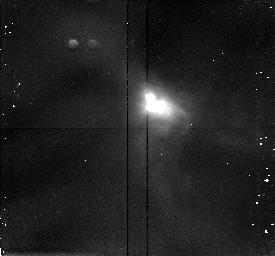
Target: IRAS16244-2432
Instrument: NICMOS/NIC2
Filter: F160W
Exposure: 13 min
Observation ID: n3z305010

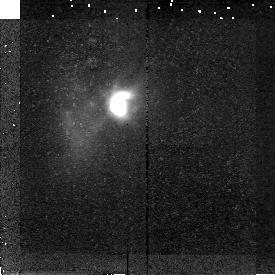
Target: IRAS04365+2535
Instrument: NICMOS/NIC2
Filter: F160W
Exposure: 19 min
Observation ID: n3z303010

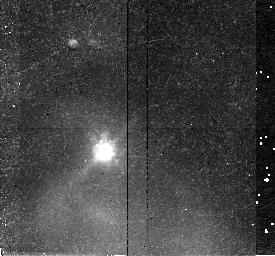
Target: IRAS04169+2702
Instrument: NICMOS/NIC2
Filter: F160W
Exposure: 30 min
Observation ID: n3z301010

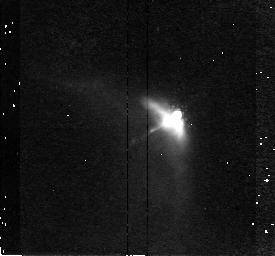
Target: IRAS04381+2540
Instrument: NICMOS/NIC2
Filter: F160W
Exposure: 43 min
Observation ID: n3z304010

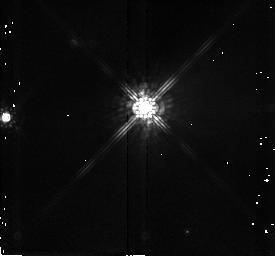
Target: STAR-162624-242448
Instrument: NICMOS/NIC2
Filter: F160W
Exposure: 1 min
Observation ID: n3z308010

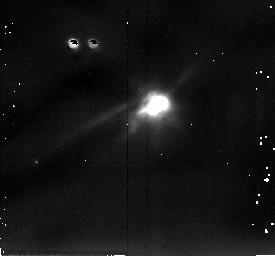
Target: IRAS04361+2547
Instrument: NICMOS/NIC2
Filter: F205W
Exposure: 4 min
Observation ID: n3z302020

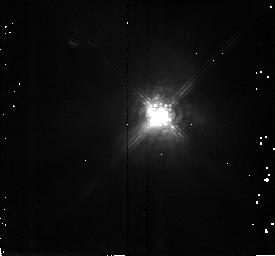
Target: STAR-162709-243718
Instrument: NICMOS/NIC2
Filter: F187W
Exposure: 4 min
Observation ID: n3z307030

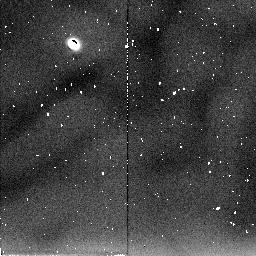
Target: STAR-162726-244050
Instrument: NICMOS/NIC2
Filter: F205W
Exposure: 2 min
Observation ID: n3z306040

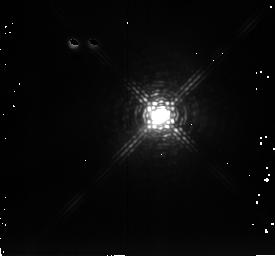
Target: STAR-162709-243718
Instrument: NICMOS/NIC2
Filter: F237M
Exposure: 2 min
Observation ID: n3z307040

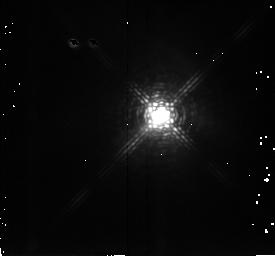
Target: STAR-162709-243718
Instrument: NICMOS/NIC2
Filter: F222M
Exposure: 2 min
Observation ID: n3z307050

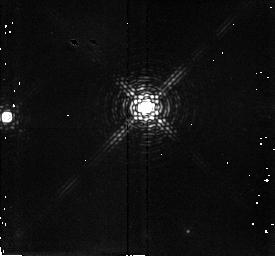
Target: STAR-162624-242448
Instrument: NICMOS/NIC2
Filter: F215N
Exposure: 4 min
Observation ID: n3z308050

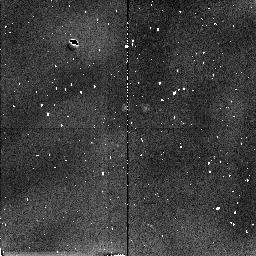
Target: STAR-162624-242448
Instrument: NICMOS/NIC2
Filter: F212N
Exposure: 4 min
Observation ID: n3z308070

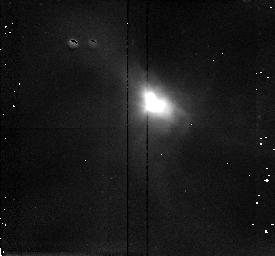
Target: IRAS16244-2432
Instrument: NICMOS/NIC2
Filter: F187W
Exposure: 6 min
Observation ID: n3z305030

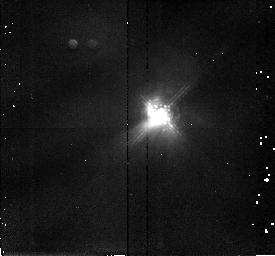
Target: STAR-162709-243718
Instrument: NICMOS/NIC2
Filter: F160W
Exposure: 4 min
Observation ID: n3z307010

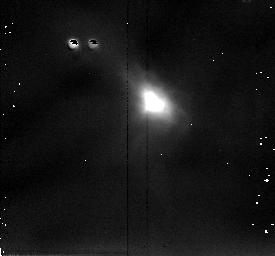
Target: IRAS16244-2432
Instrument: NICMOS/NIC2
Filter: F205W
Exposure: 2 min
Observation ID: n3z305020

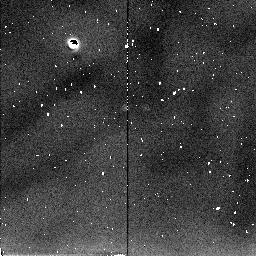
Target: STAR-162624-242448
Instrument: NICMOS/NIC2
Filter: F205W
Exposure: 1 min
Observation ID: n3z308060

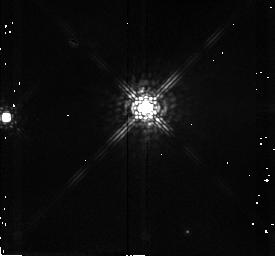
Target: STAR-162624-242448
Instrument: NICMOS/NIC2
Filter: F187W
Exposure: 1 min
Observation ID: n3z308030

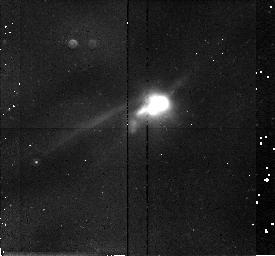
Target: IRAS04361+2547
Instrument: NICMOS/NIC2
Filter: F160W
Exposure: 9 min
Observation ID: n3z302010

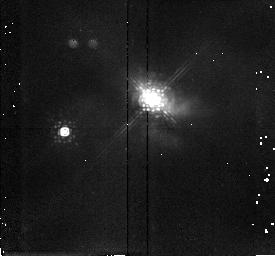
Target: STAR-162726-244050
Instrument: NICMOS/NIC2
Filter: F187W
Exposure: 6 min
Observation ID: n3z306030

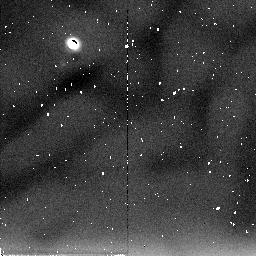
Target: IRAS04365+2535
Instrument: NICMOS/NIC2
Filter: F205W
Exposure: 9 min
Observation ID: n3z303060

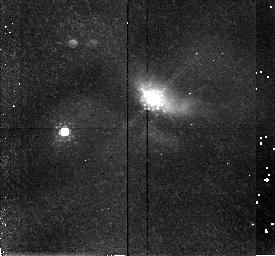
Target: STAR-162726-244050
Instrument: NICMOS/NIC2
Filter: F160W
Exposure: 13 min
Observation ID: n3z306010

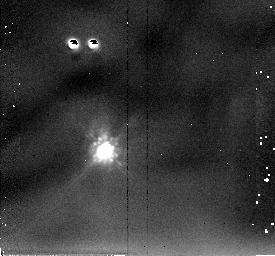
Target: IRAS04169+2702
Instrument: NICMOS/NIC2
Filter: F205W
Exposure: 4 min
Observation ID: n3z301020

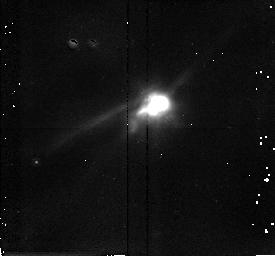
Target: IRAS04361+2547
Instrument: NICMOS/NIC2
Filter: F187W
Exposure: 9 min
Observation ID: n3z302030

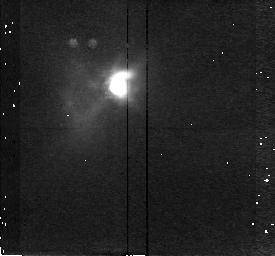
Target: IRAS04365+2535
Instrument: NICMOS/NIC2
Filter: F187W
Exposure: 11 min
Observation ID: n3z303040

The Small Scale Structure of Protostellar Disks and Infall Envelopes (PI: Terebey, Susan)

HST has provided striking images of circumstellar disks towards young stars, seen silhouetted in absorption against bright nebular backgrounds. The advent of the near -infrared NICMOS camera on HST brings subarcsecond imaging to even younger sources, protostars. The NIR resolution of 0.2'' compares favorably with the expected ~ 1'' disks of nearby protostars. Too heavily extincted for visible wavelength imaging (A_V >= 30), accreting protostars are nonetheless often bright NIR targets. The small scale structure of their reflection nebulae provides a venue for scattering/absorption studies of the collapsing protostellar envelope and protostellar disk. The NICMOS images, combined with Monte Carlo scattering models will test theories of cloud collapse, constrain protostellar wind models, and delineate the early formation of protostellar disks.